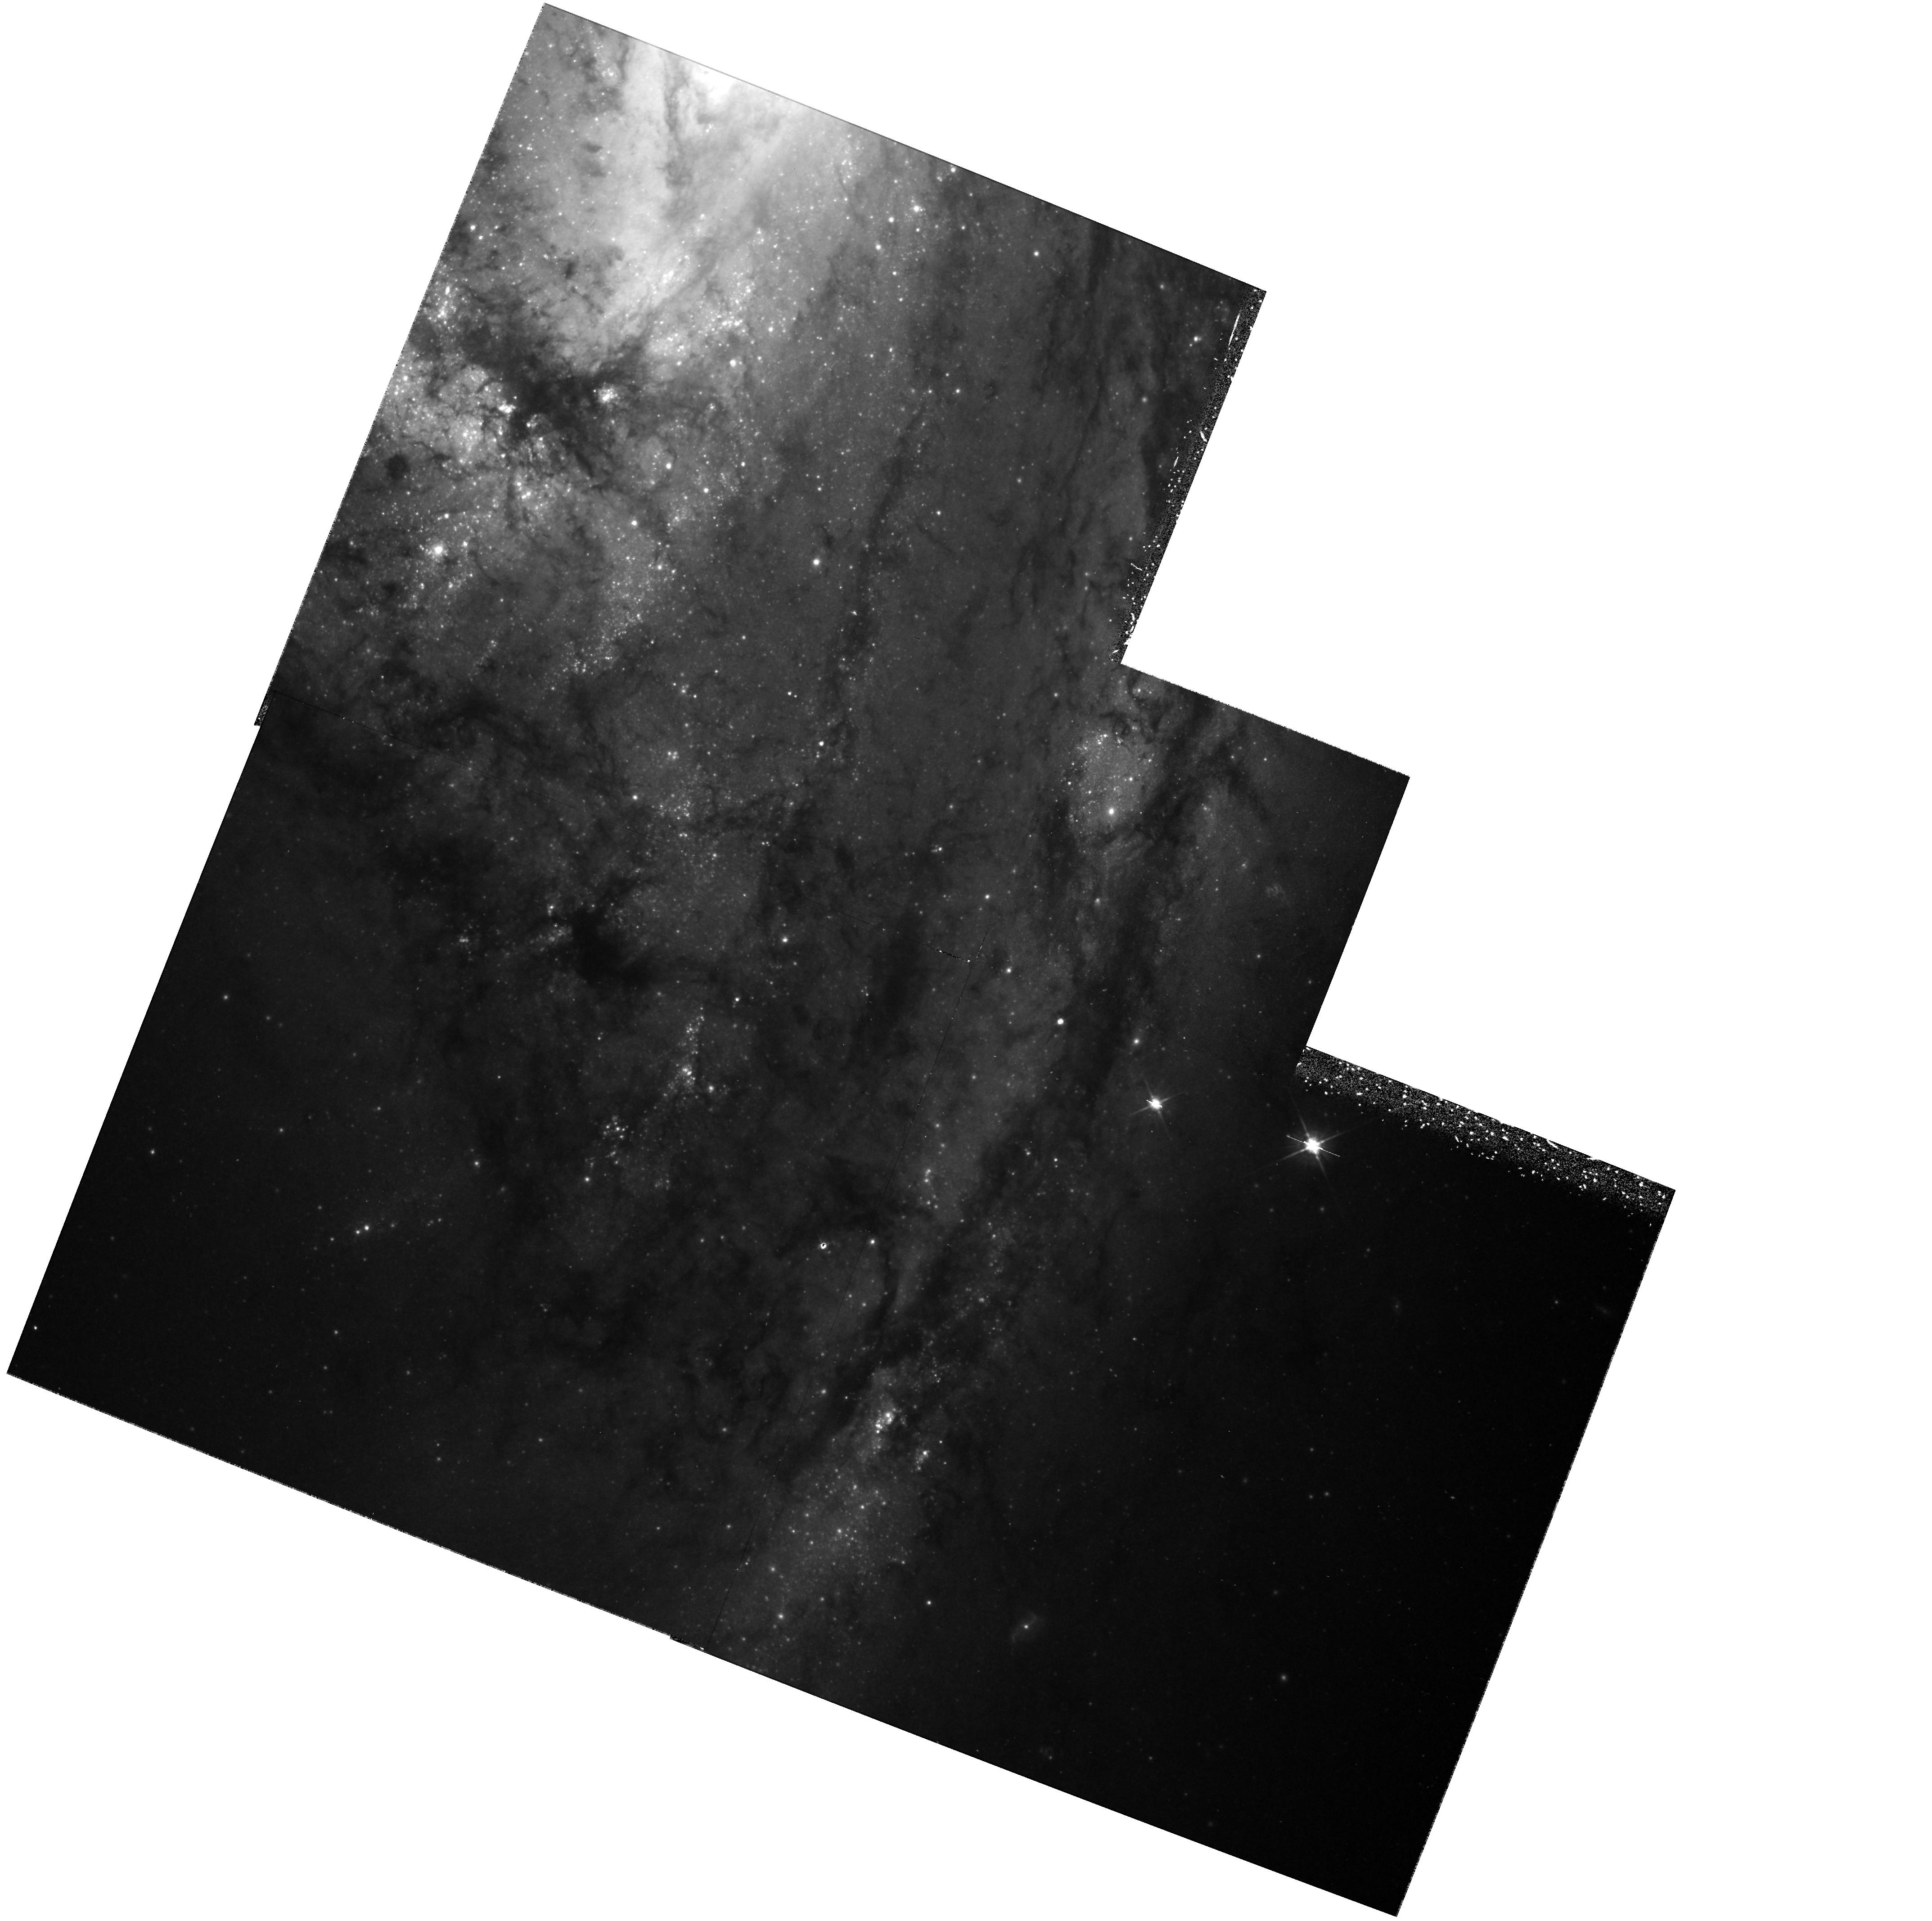
Target: NGC3627
Instrument: WFPC2/PC
Filter: F555W
Exposure: 1.4 h
Observation ID: hst_6549_03_wfpc2_pc_f555w_u35i03

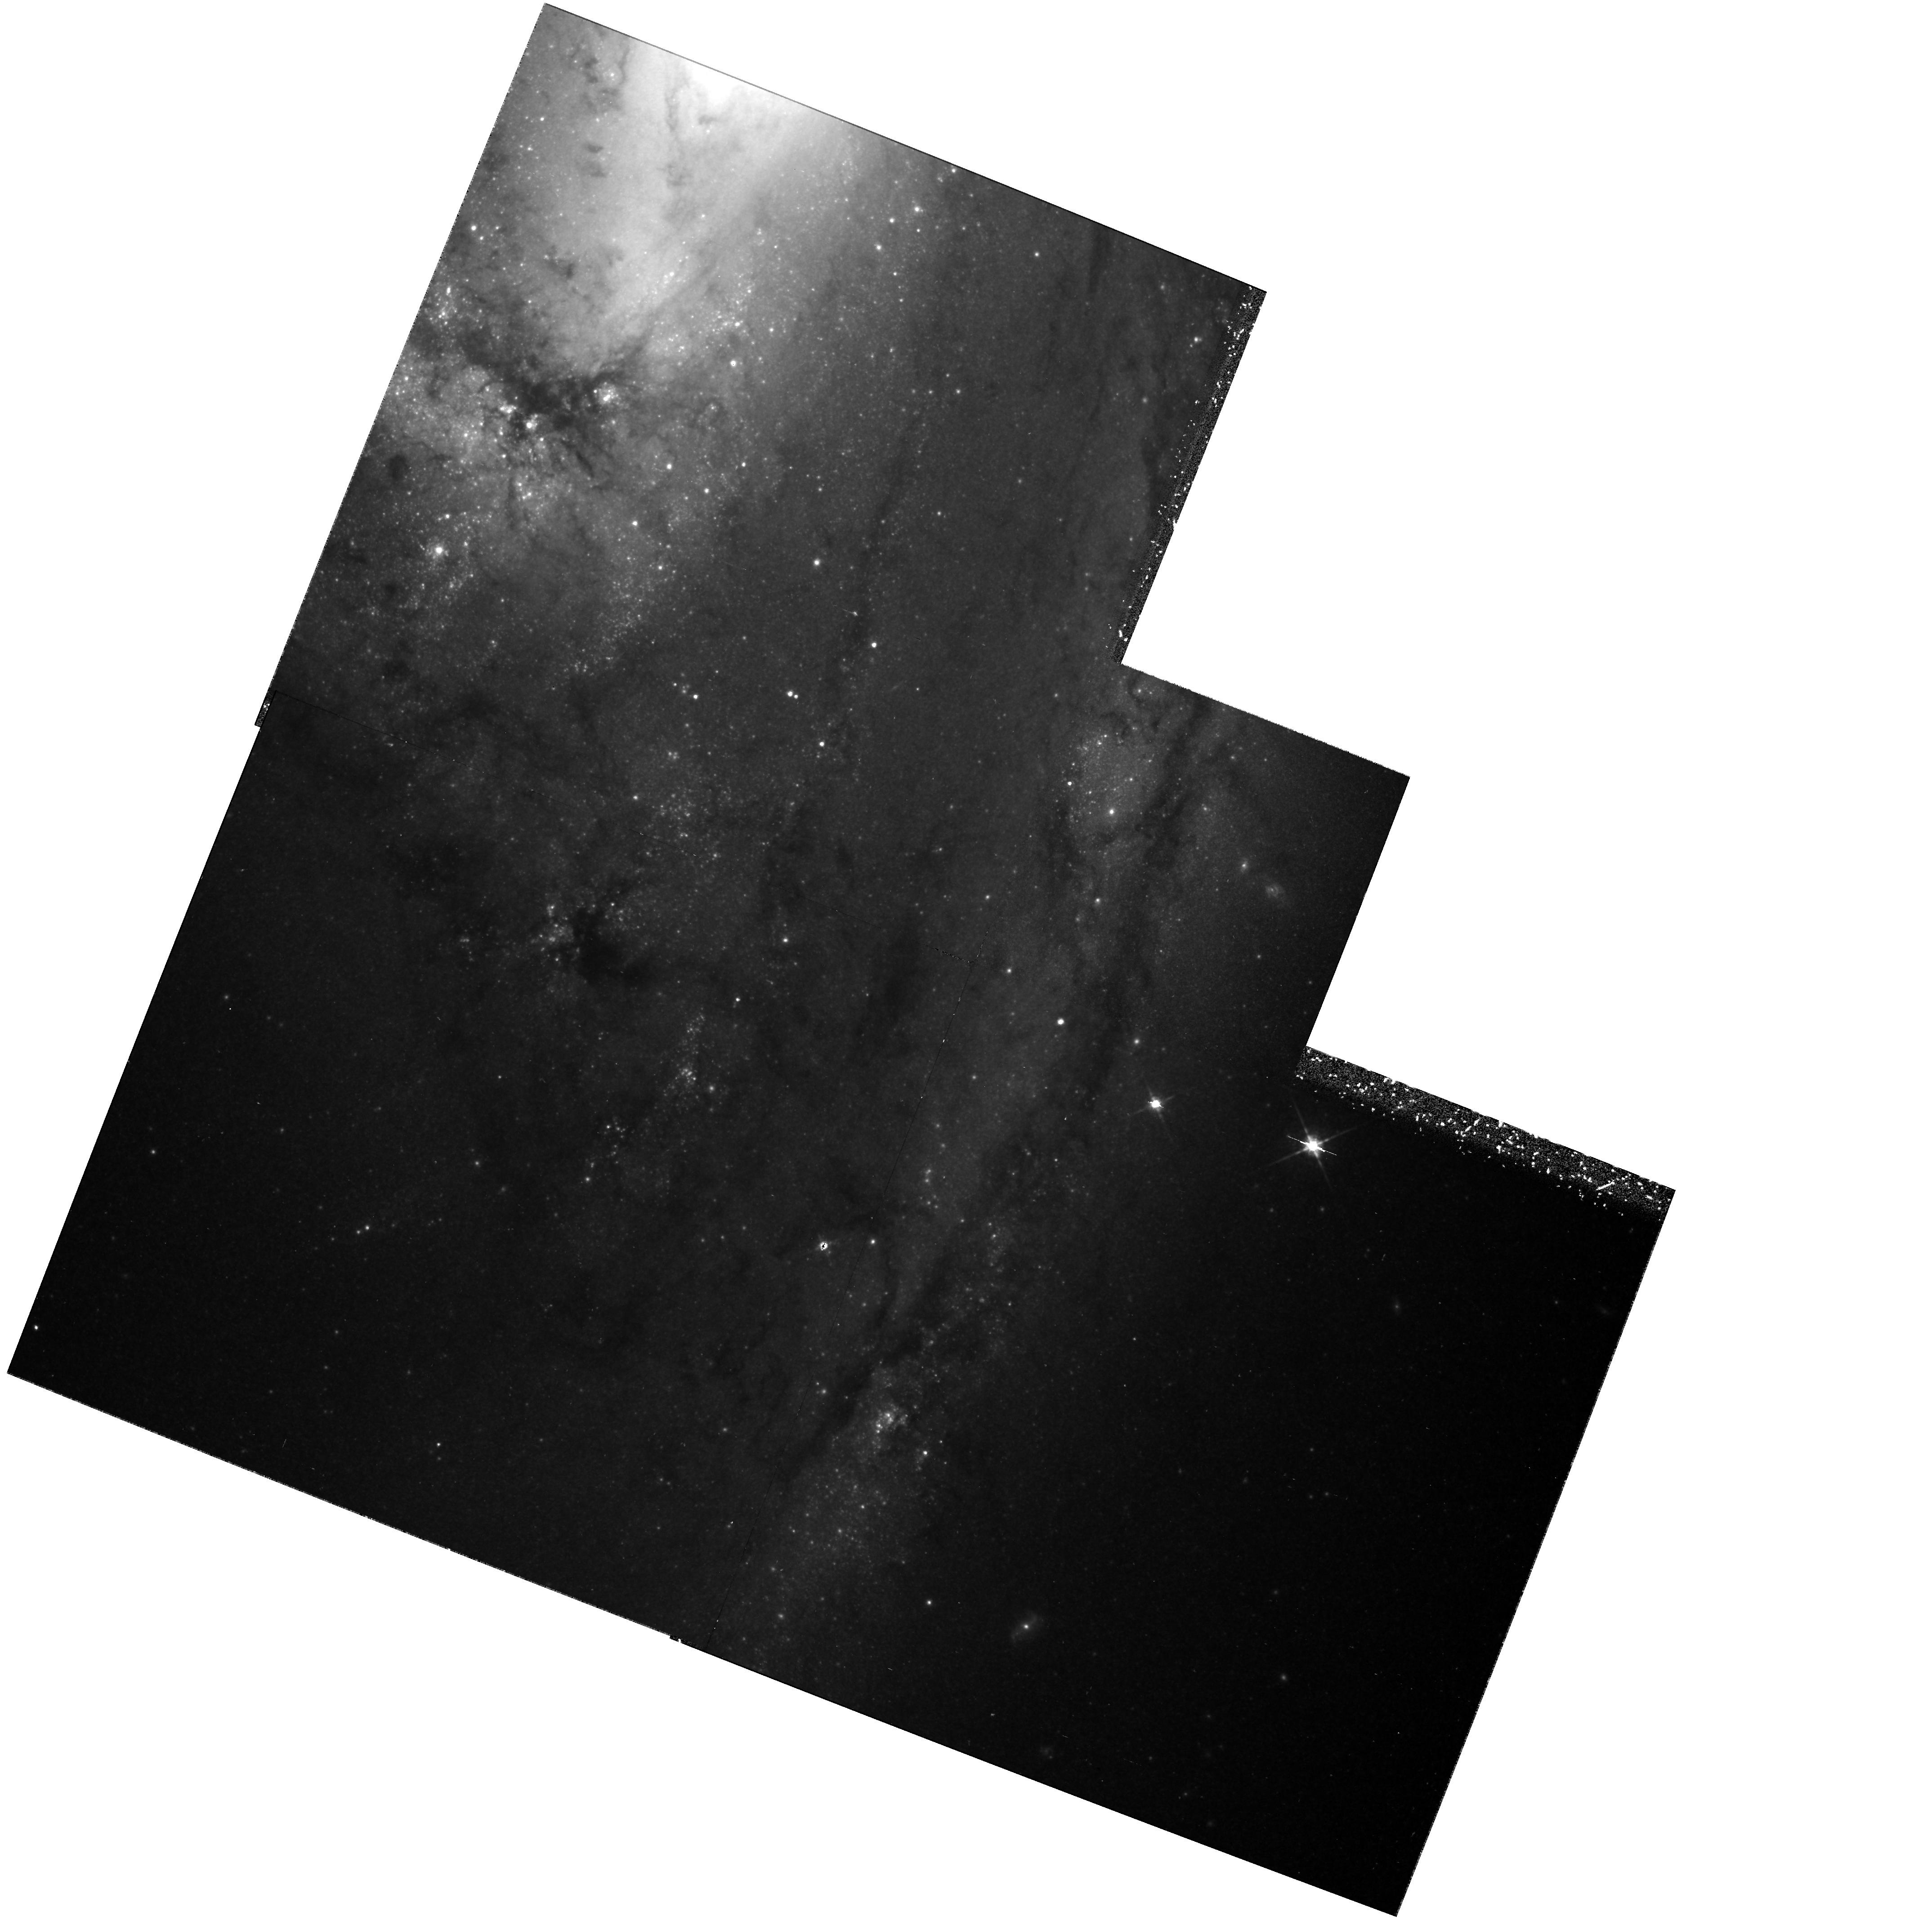
Target: NGC3627
Instrument: WFPC2/PC
Filter: F814W
Exposure: 1.4 h
Observation ID: hst_6549_01_wfpc2_pc_f814w_u35i01

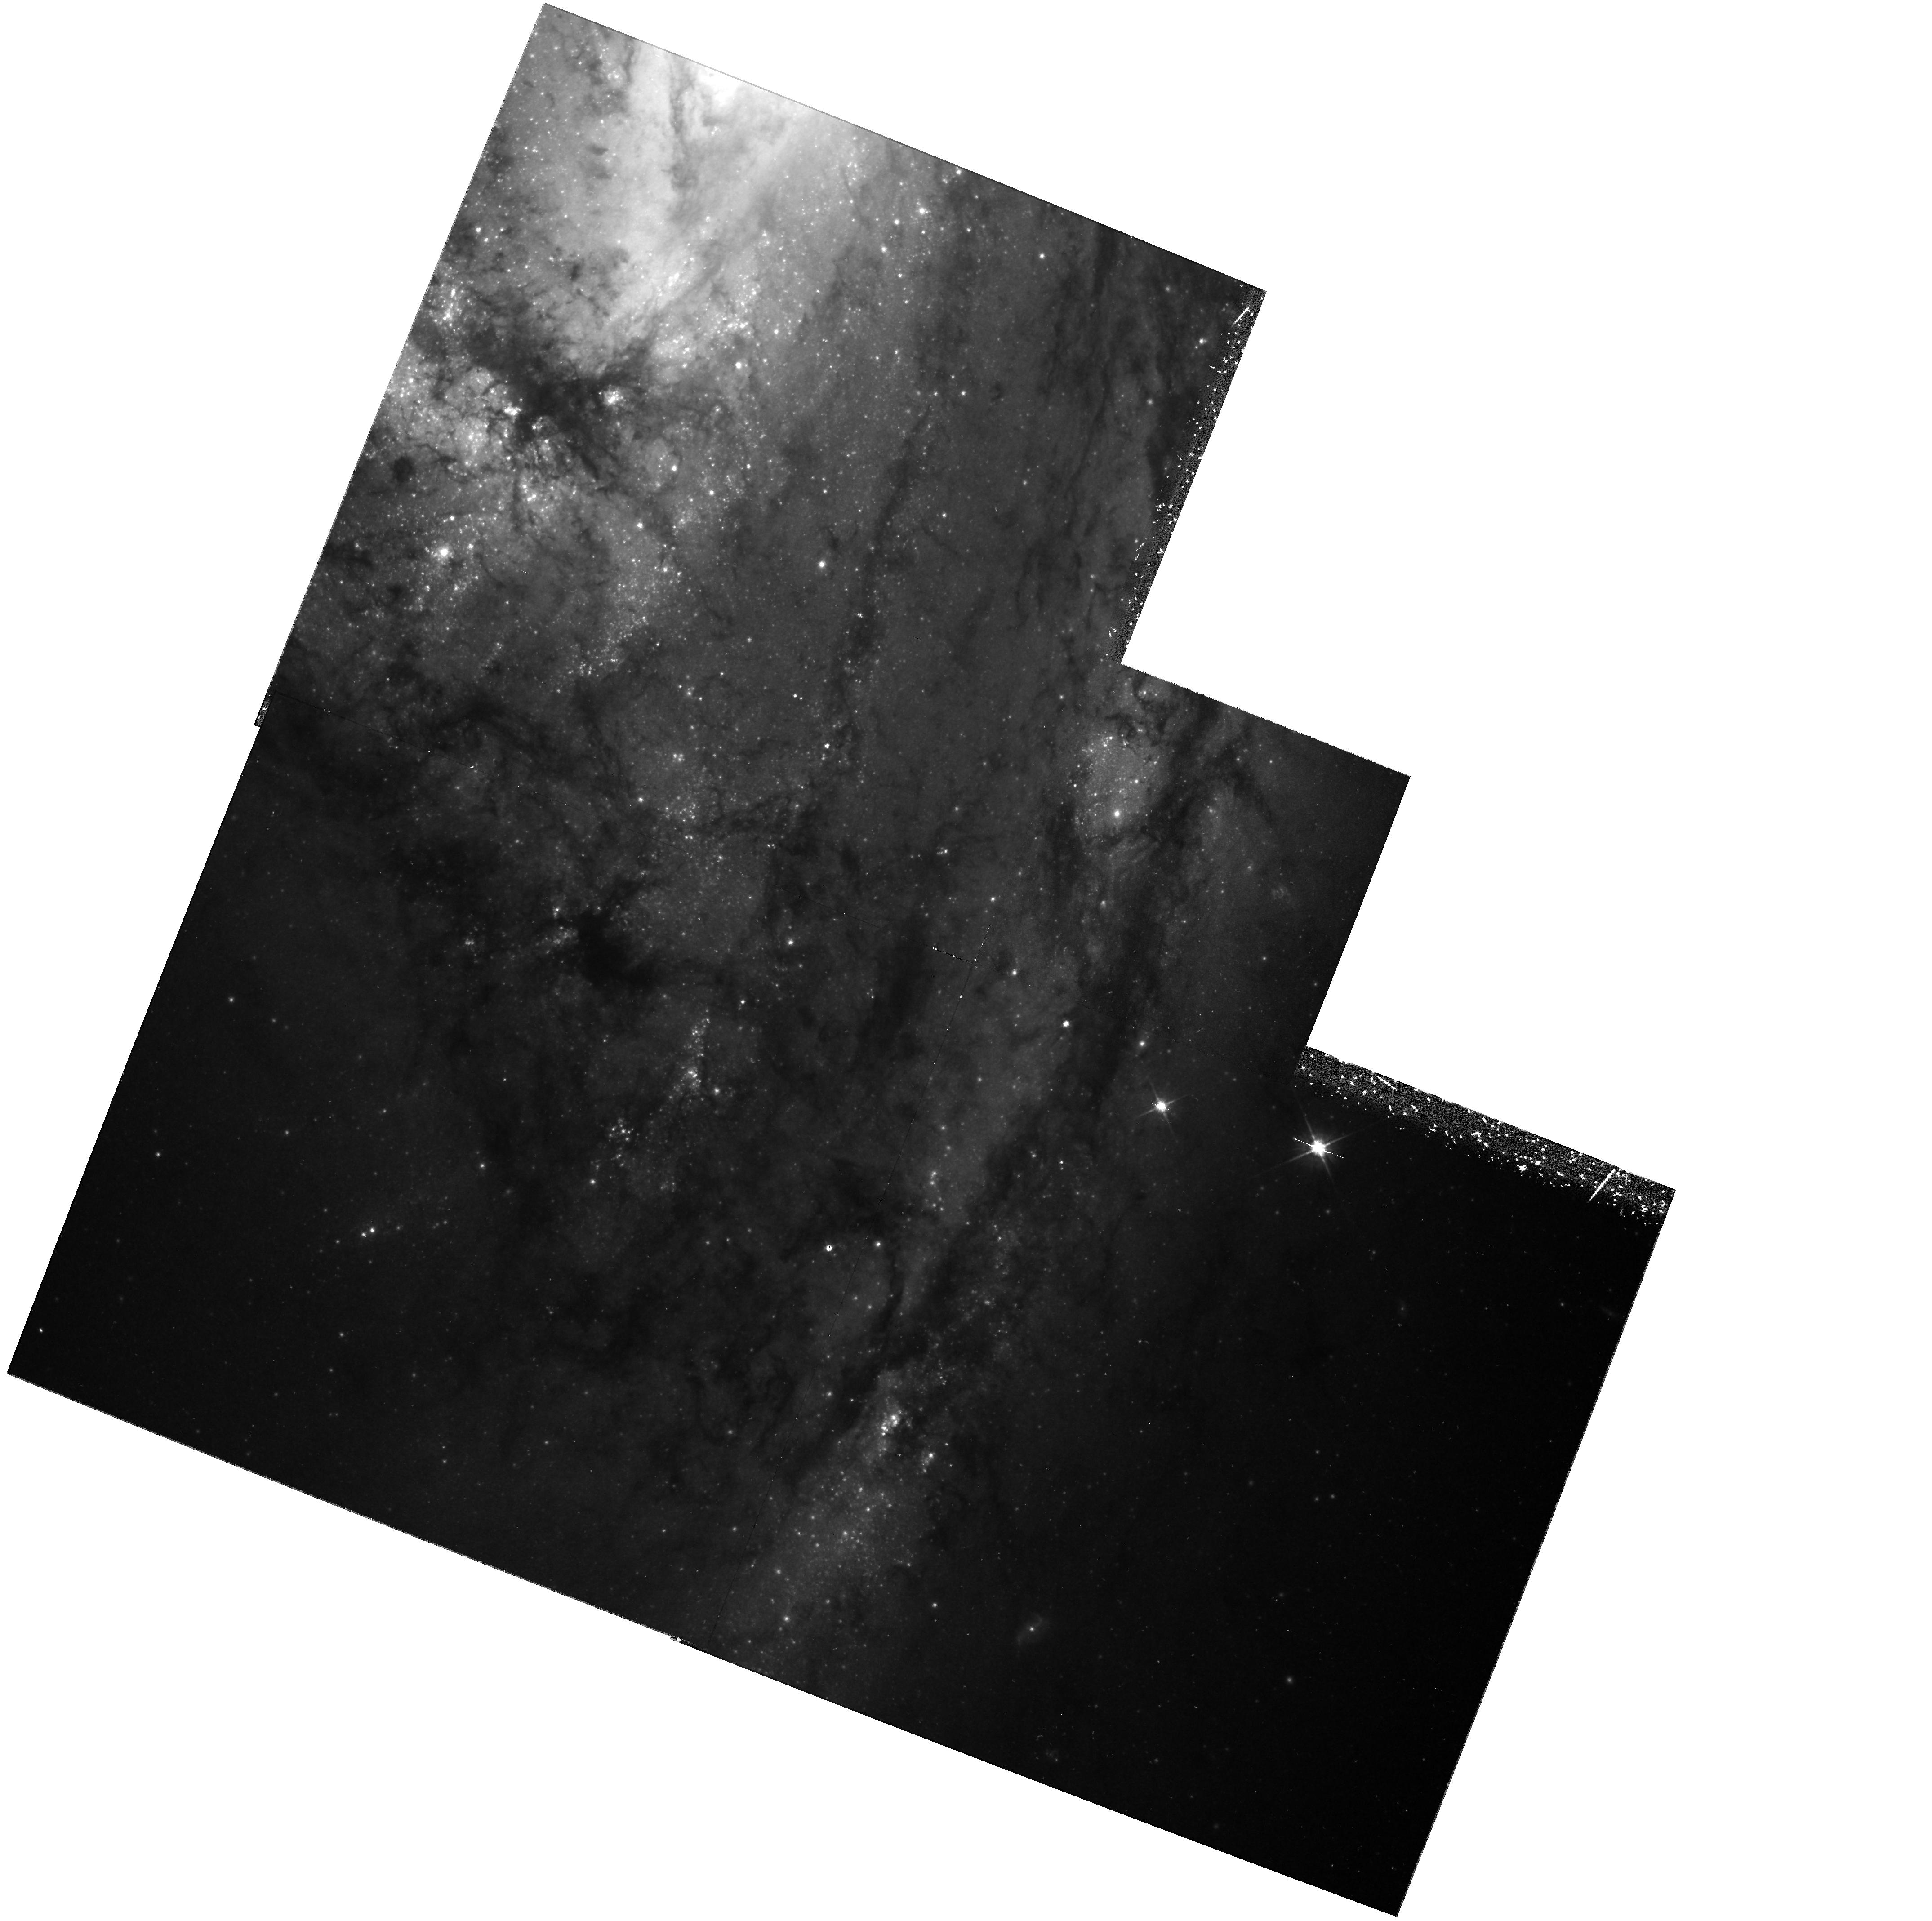
Target: NGC3627
Instrument: WFPC2/PC
Filter: F555W
Exposure: 1.4 h
Observation ID: hst_6549_10_wfpc2_pc_f555w_u35i10

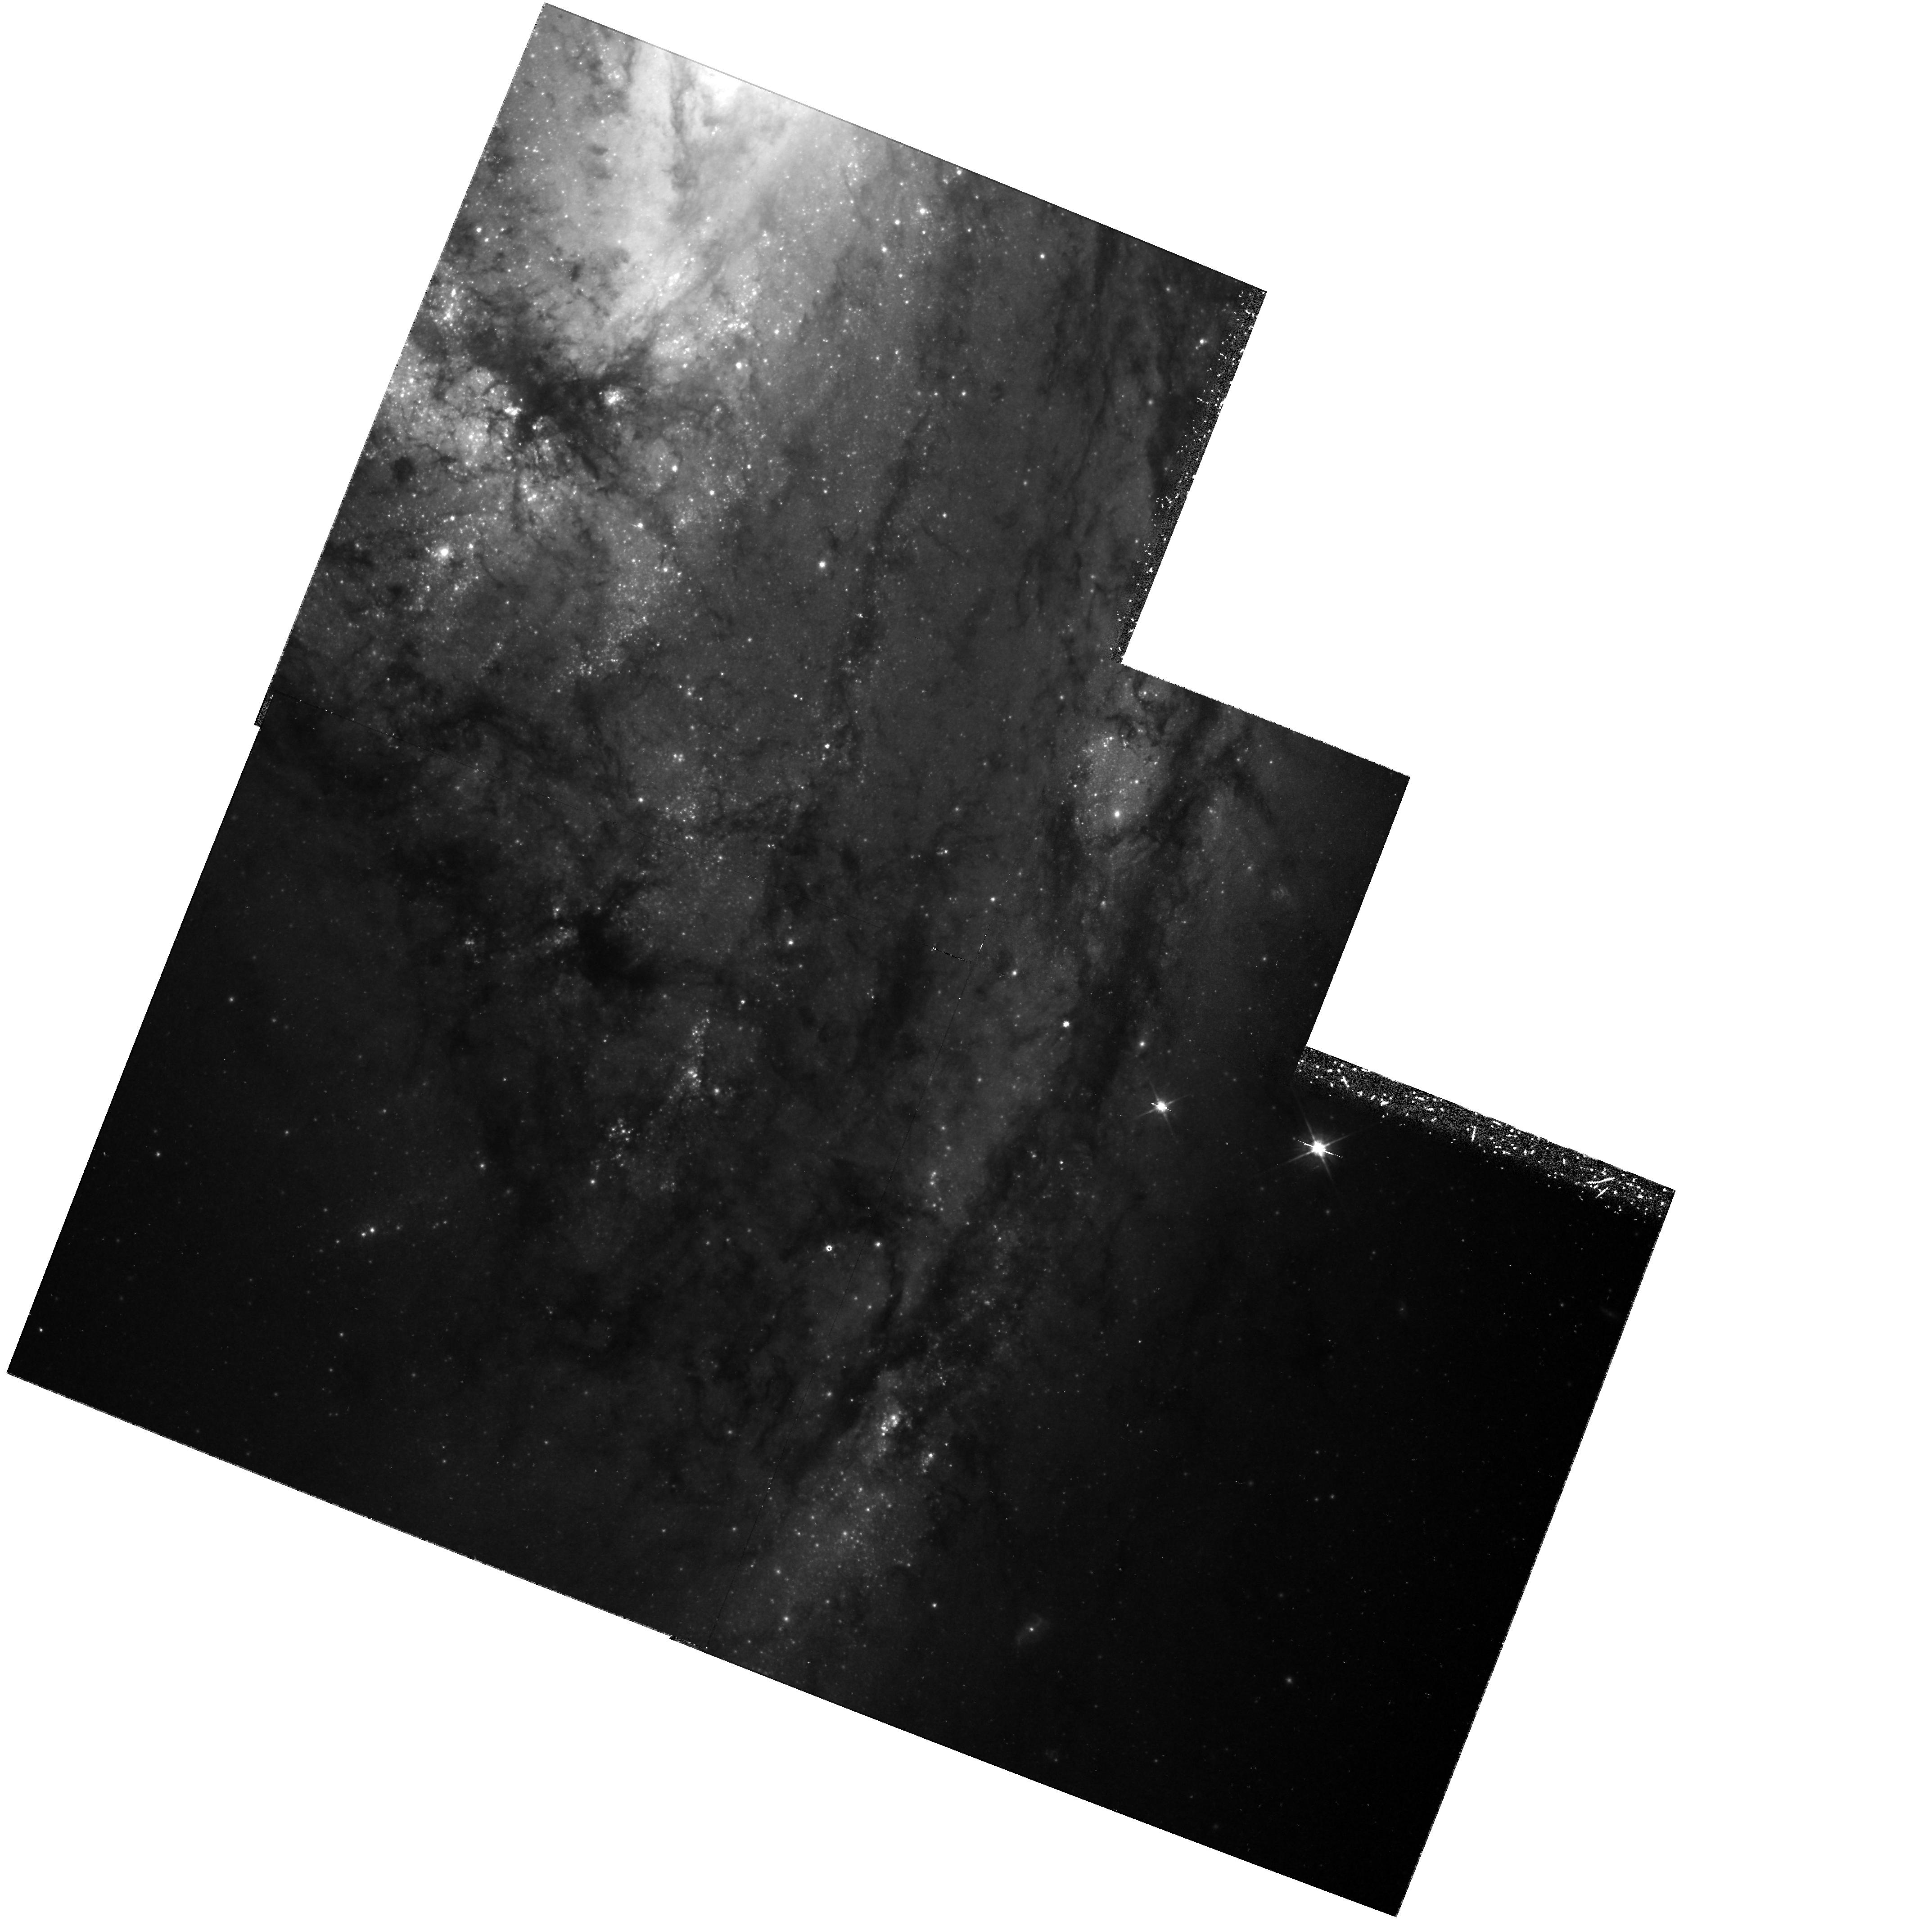
Target: NGC3627
Instrument: WFPC2/PC
Filter: F555W
Exposure: 1.4 h
Observation ID: hst_6549_06_wfpc2_pc_f555w_u35i06

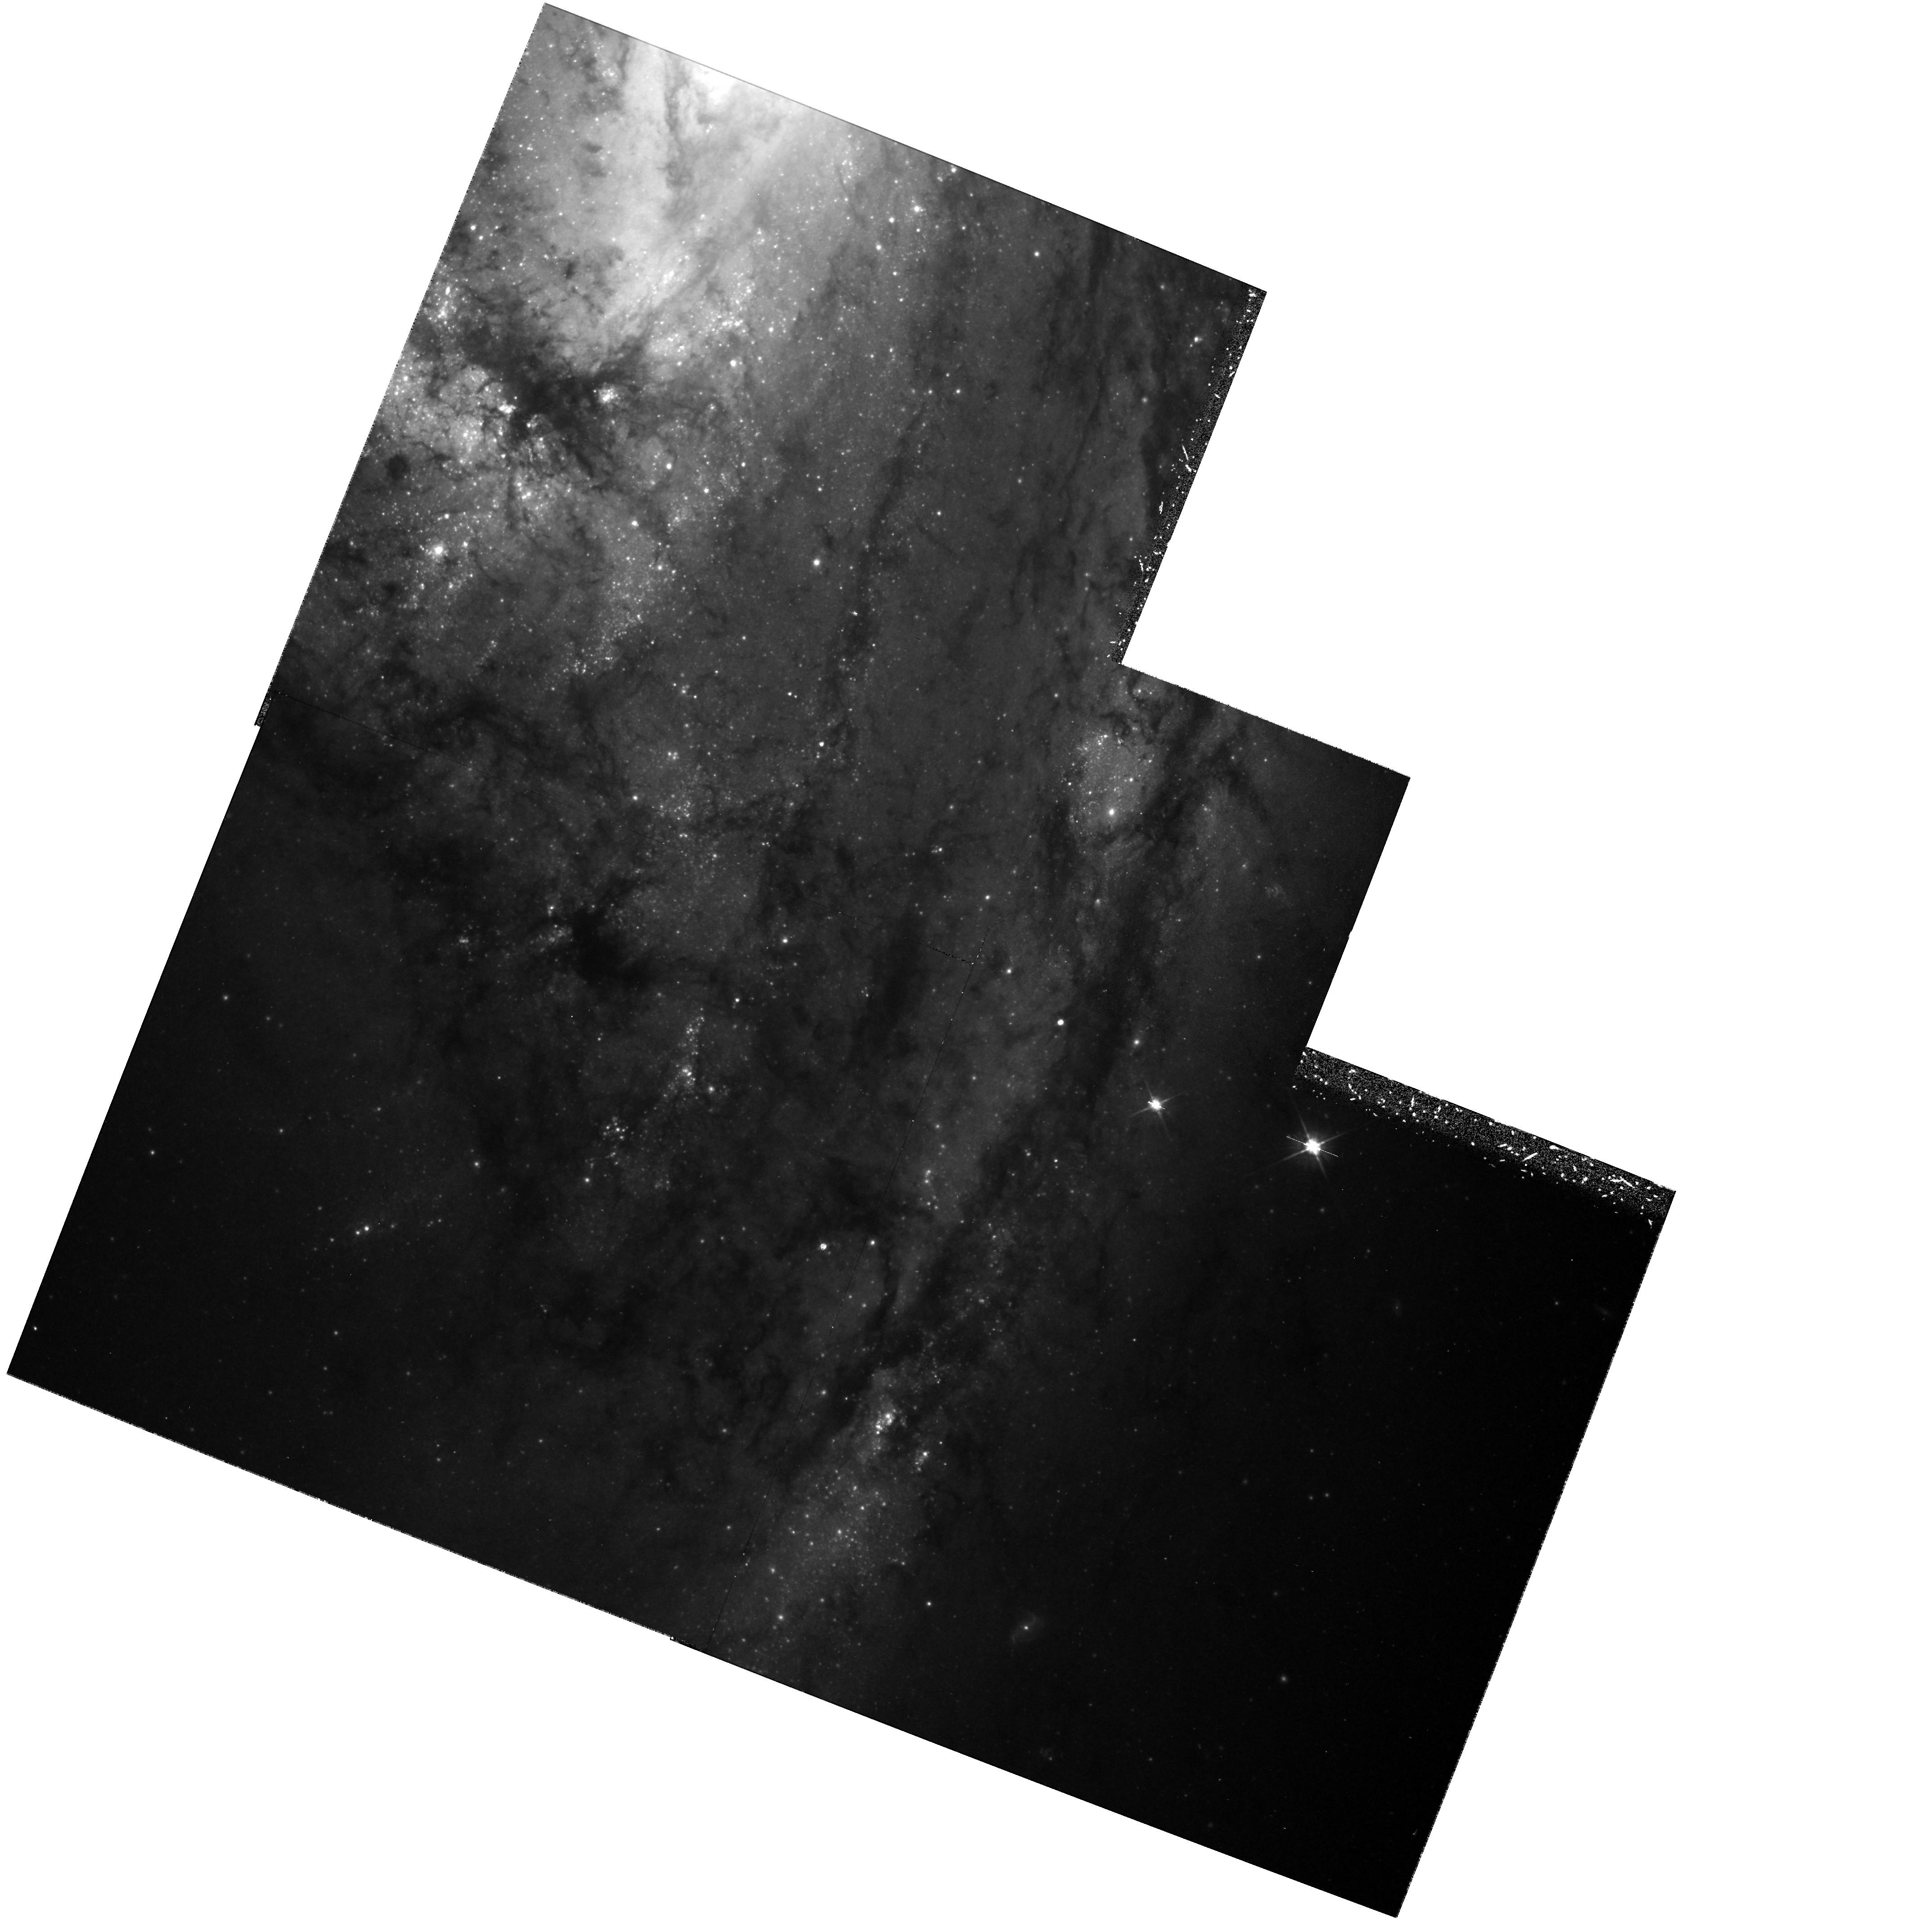
Target: NGC3627
Instrument: WFPC2/PC
Filter: F555W
Exposure: 1.4 h
Observation ID: hst_6549_02_wfpc2_pc_f555w_u35i02

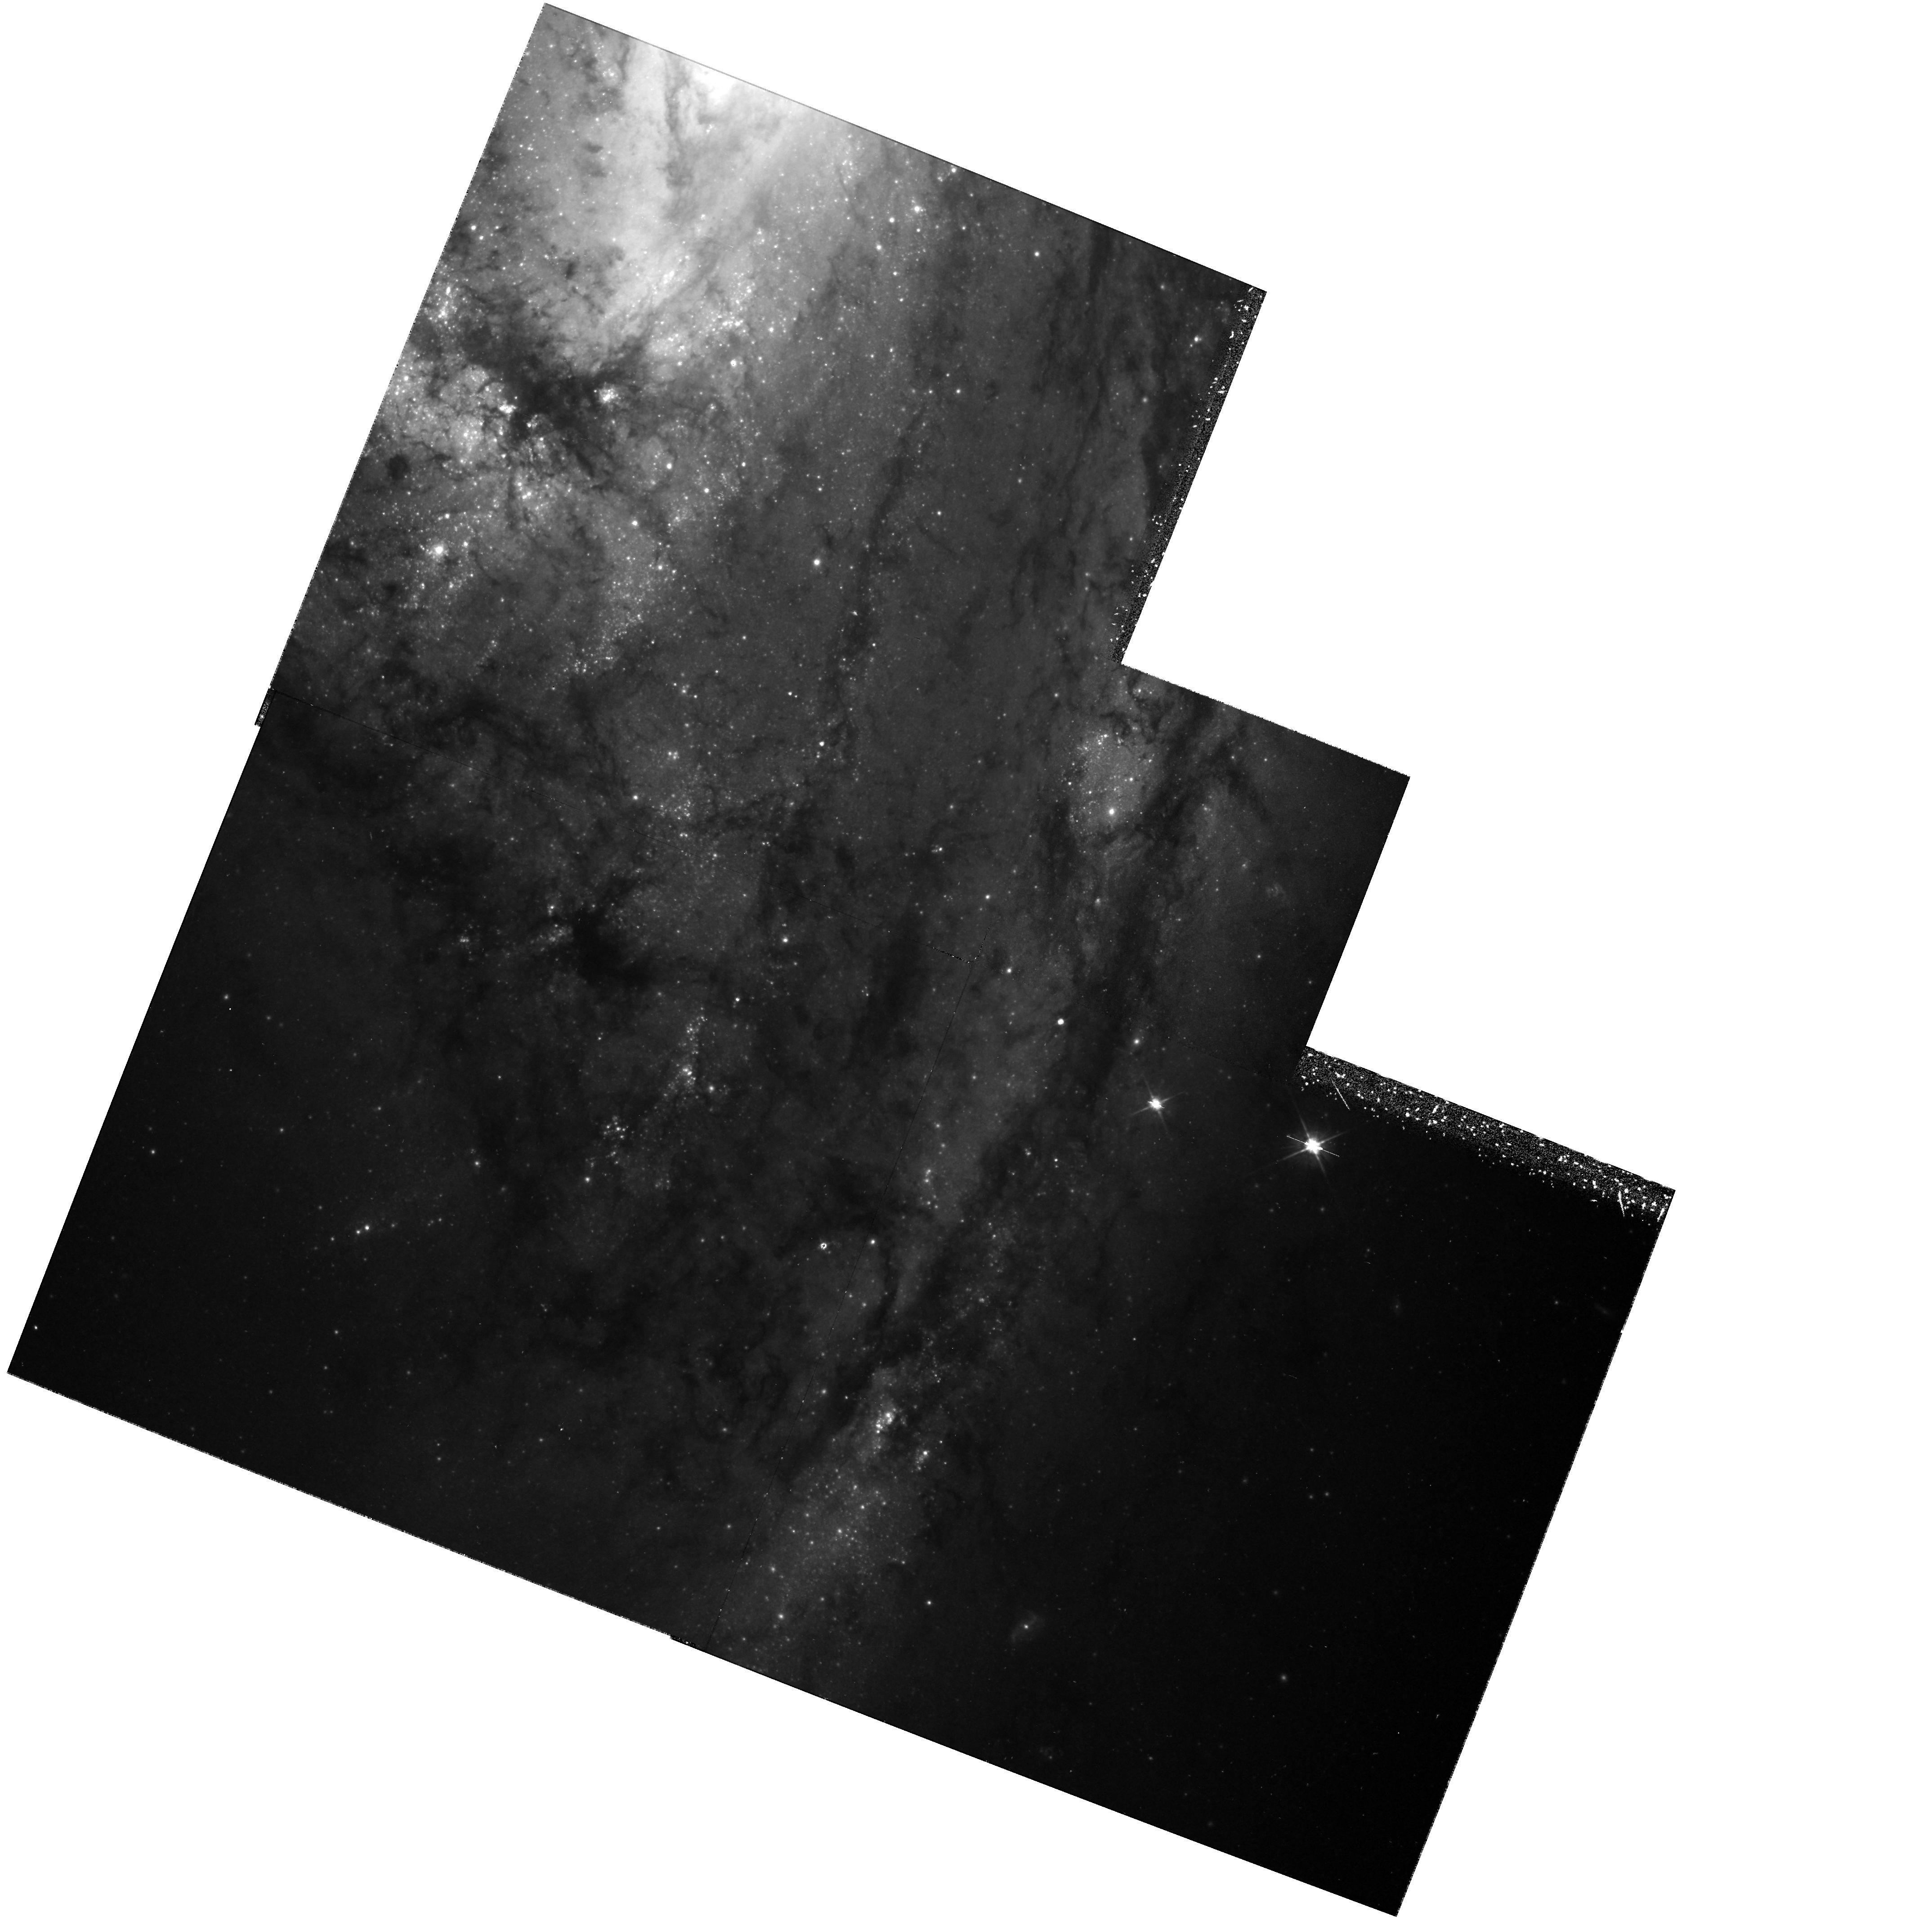
Target: NGC3627
Instrument: WFPC2/PC
Filter: F555W
Exposure: 1.4 h
Observation ID: hst_6549_01_wfpc2_pc_f555w_u35i01

Calibration of Nearby Type Ia Supernovae as Standard Candles: NGC 3627 and SN 1989B (PI: Sandage, Allan)

We propose to continue our calibration experiment for M(max) of type Ia supernovae (SNe Ia) by determining Cepheid distances to their parent galaxies. To date we have completed the calibration for 5 SNe Ia, and have found Cepheids in the parent galaxy of a sixth. The resulting absolute magnitudes of SN 1937C (in IC4182 from Cycle 1) and SN 1895B and SN 1972E (both in NGC 5253 from Cycle 3) have been published; those of SN 1960F (in NGC 4496A) and SN 1981B (in NGC4536, both from Cycle 4) are completed and the archive papers will be submitted by Nov. 1, 1995. Data from Cycle 5 for SN 1990N (in NGC 4639) have yielded Cepheids and a preliminary distance from a partial reduction. The experiment is designed to determine the mean absolute magnitude M(max) in B and V of SNe Ia, and how large the dispersion is about this mean. To adequately do this we need the calibration of about 10 such SNe Ia. We request 34 orbits (two orbits each for 12 epochs in F555W and two orbits each for 5 epochs in F814W) for the two-color photometry of the Cepheids in NGC 3627, parent of SN 1989B, a prototype of a type Ia SN. The SN will provide M(max) in UBV and with somewhat lower weight also in JHK. From our previous experience we are convinced that the project is feasible. The galaxy is nearer than NGC 4496A and NGC 4536, yet being dust-rich it is not trivial.